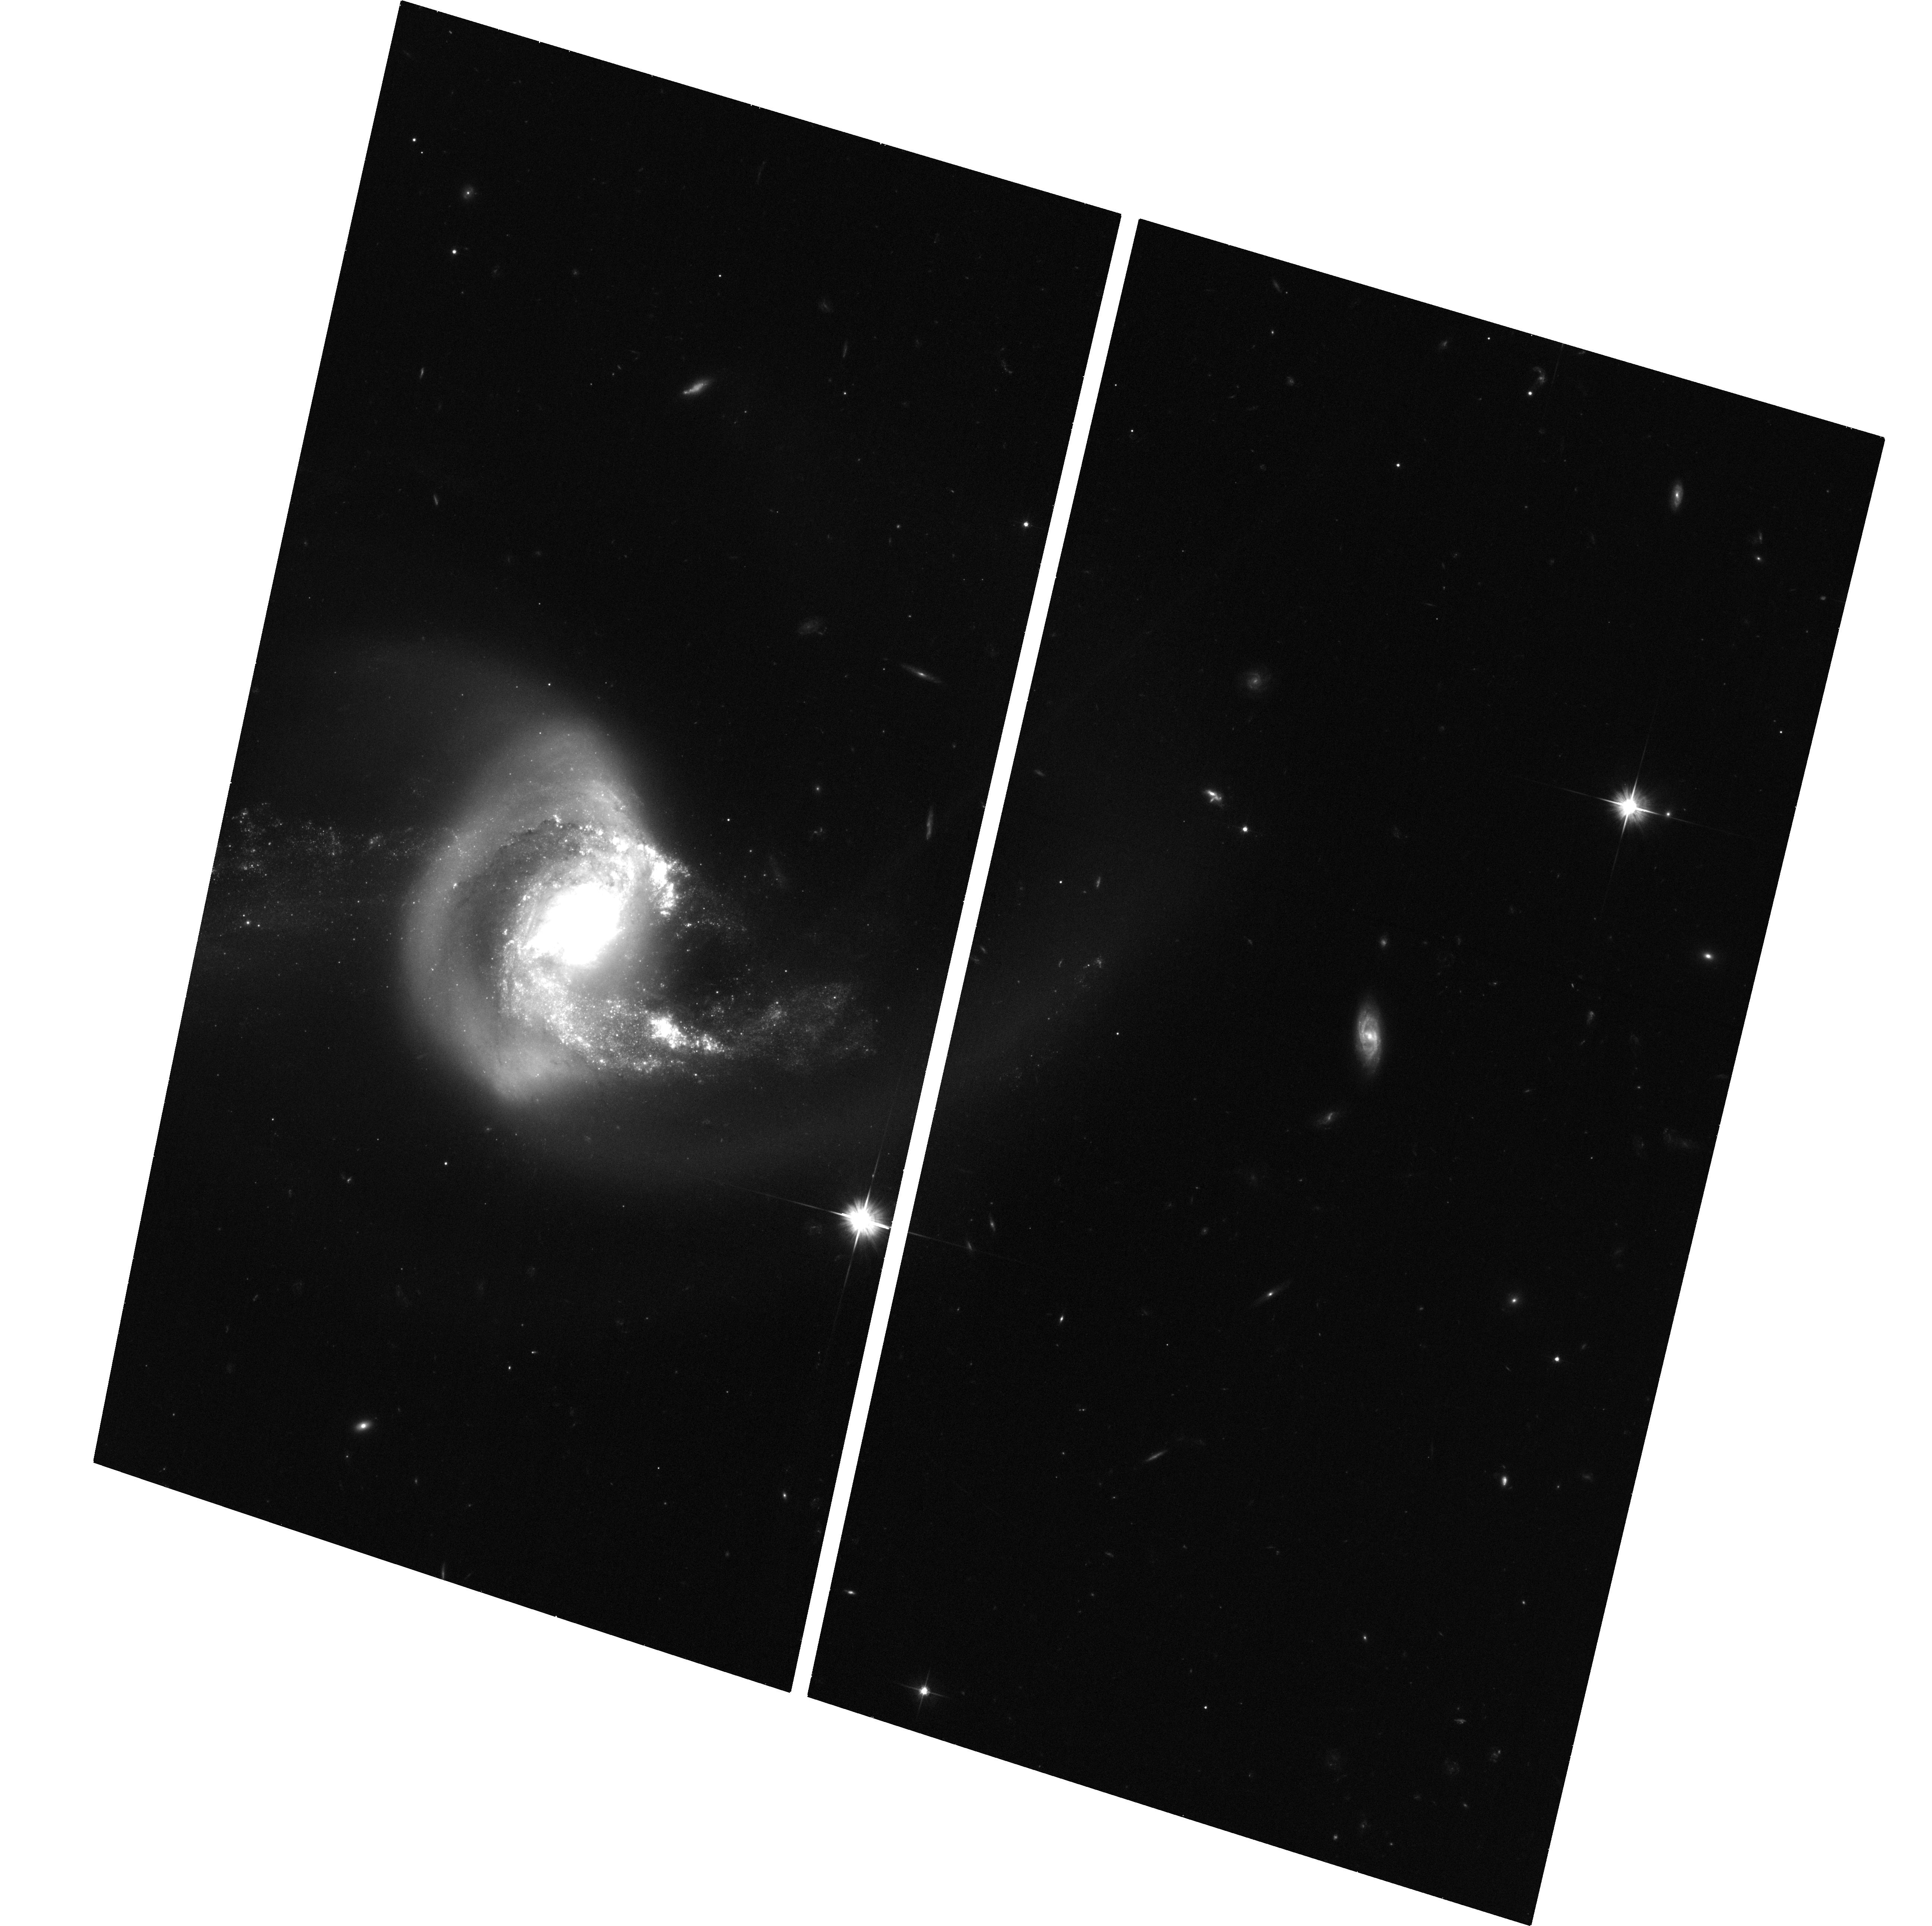
Target: SN2007FO. Instrument: ACS/WFC. Filter: F606W. Exposure: 23 min. Observation ID: hst_12170_01_acs_wfc_f606w_jbhq01

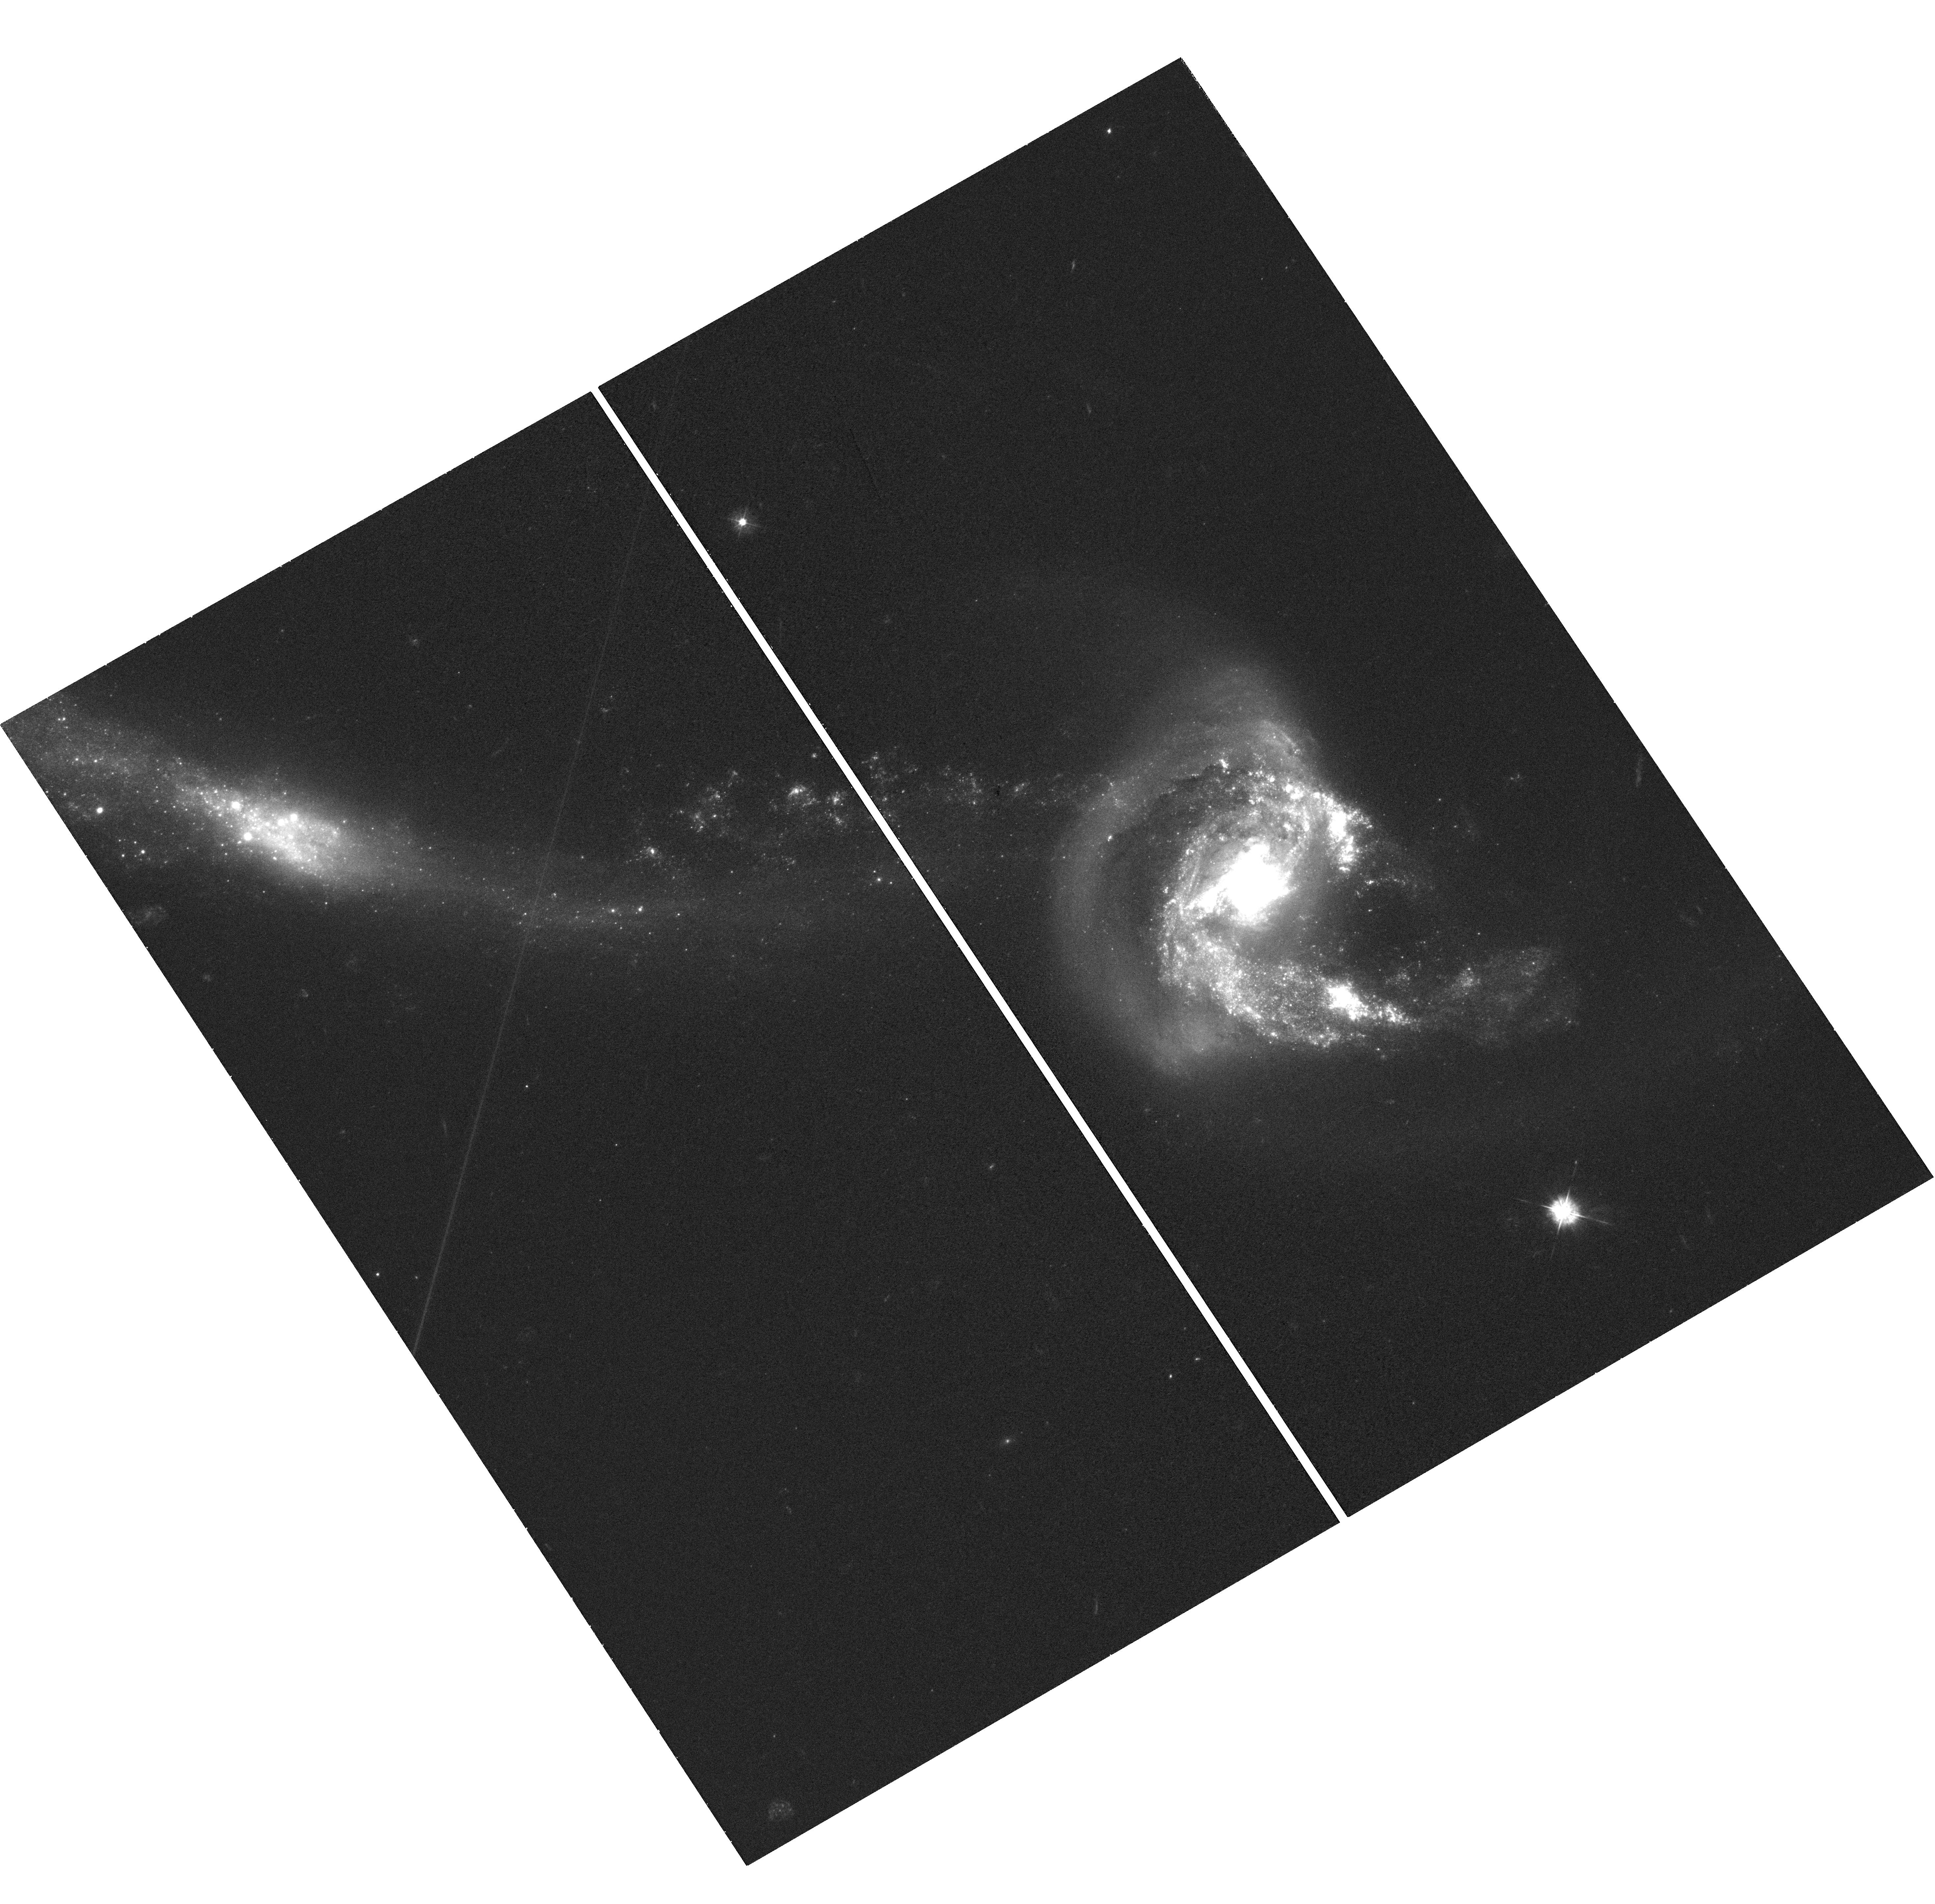
Target: SN2007FO. Instrument: WFC3/UVIS. Filter: F390W. Exposure: 25 min. Observation ID: hst_12170_02_wfc3_uvis_f390w_ibhq02

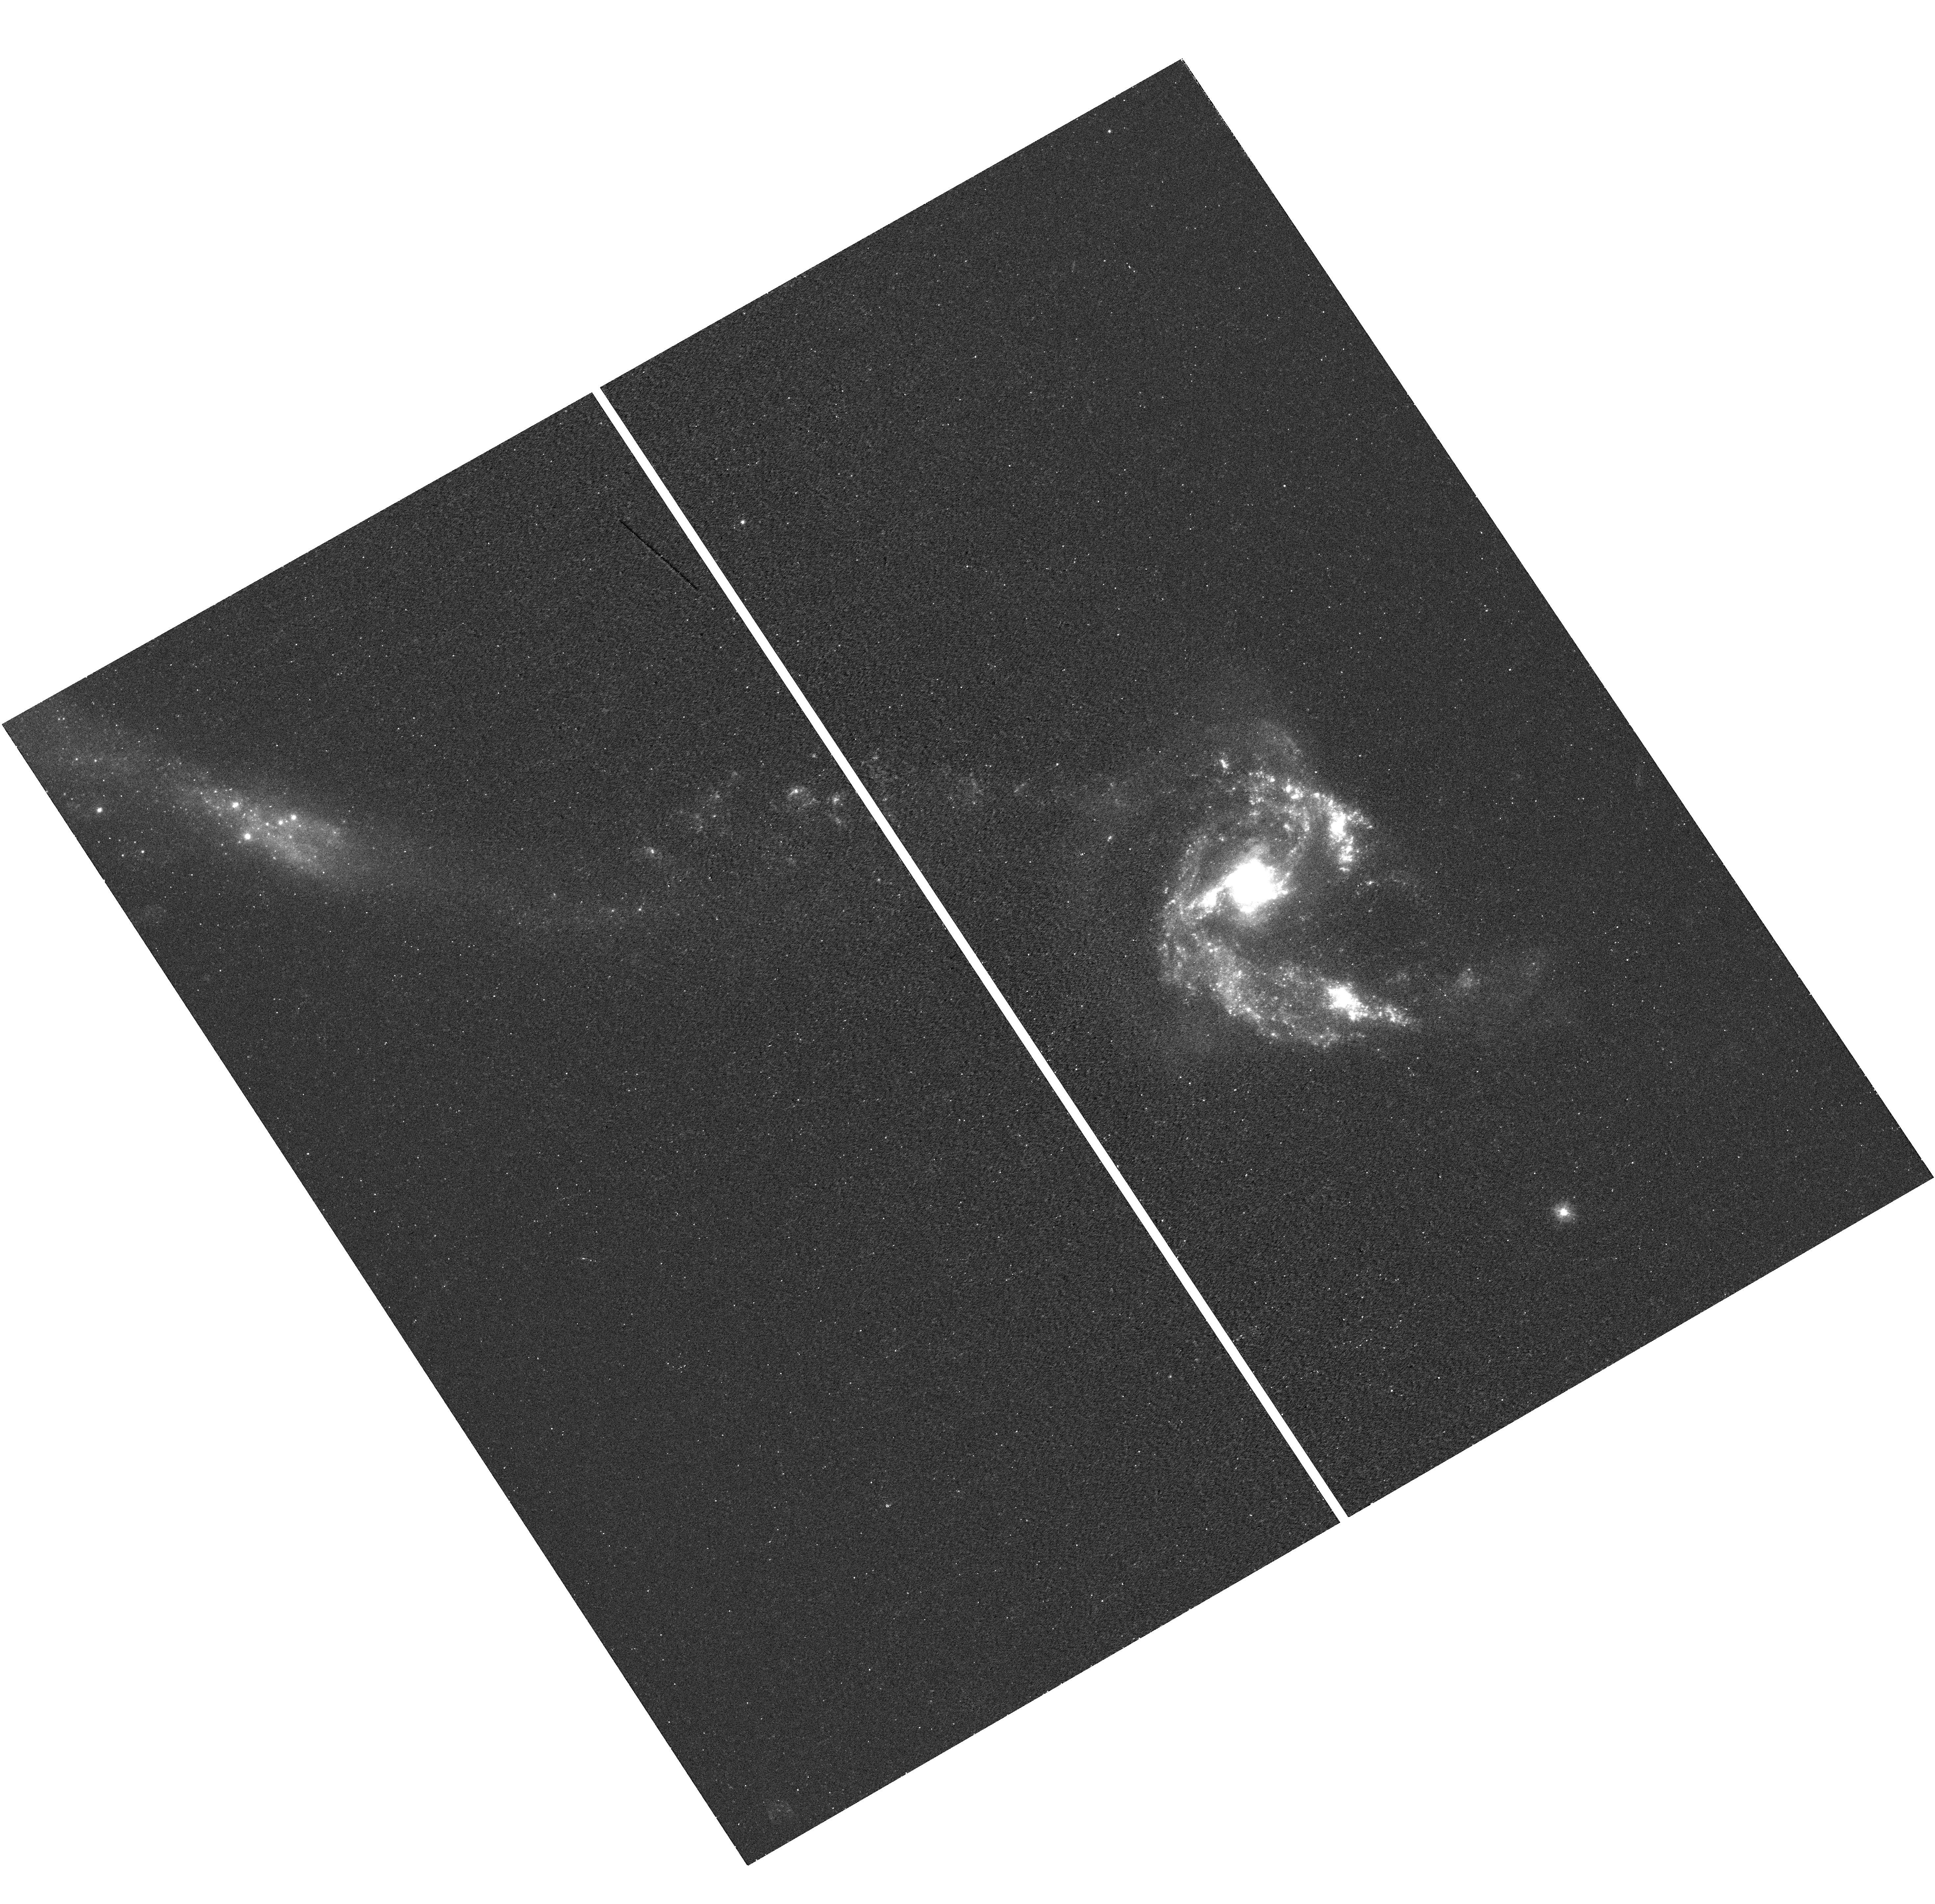
Target: SN2007FO. Instrument: WFC3/UVIS. Filter: F300X. Exposure: 13 min. Observation ID: hst_12170_02_wfc3_uvis_f300x_ibhq02

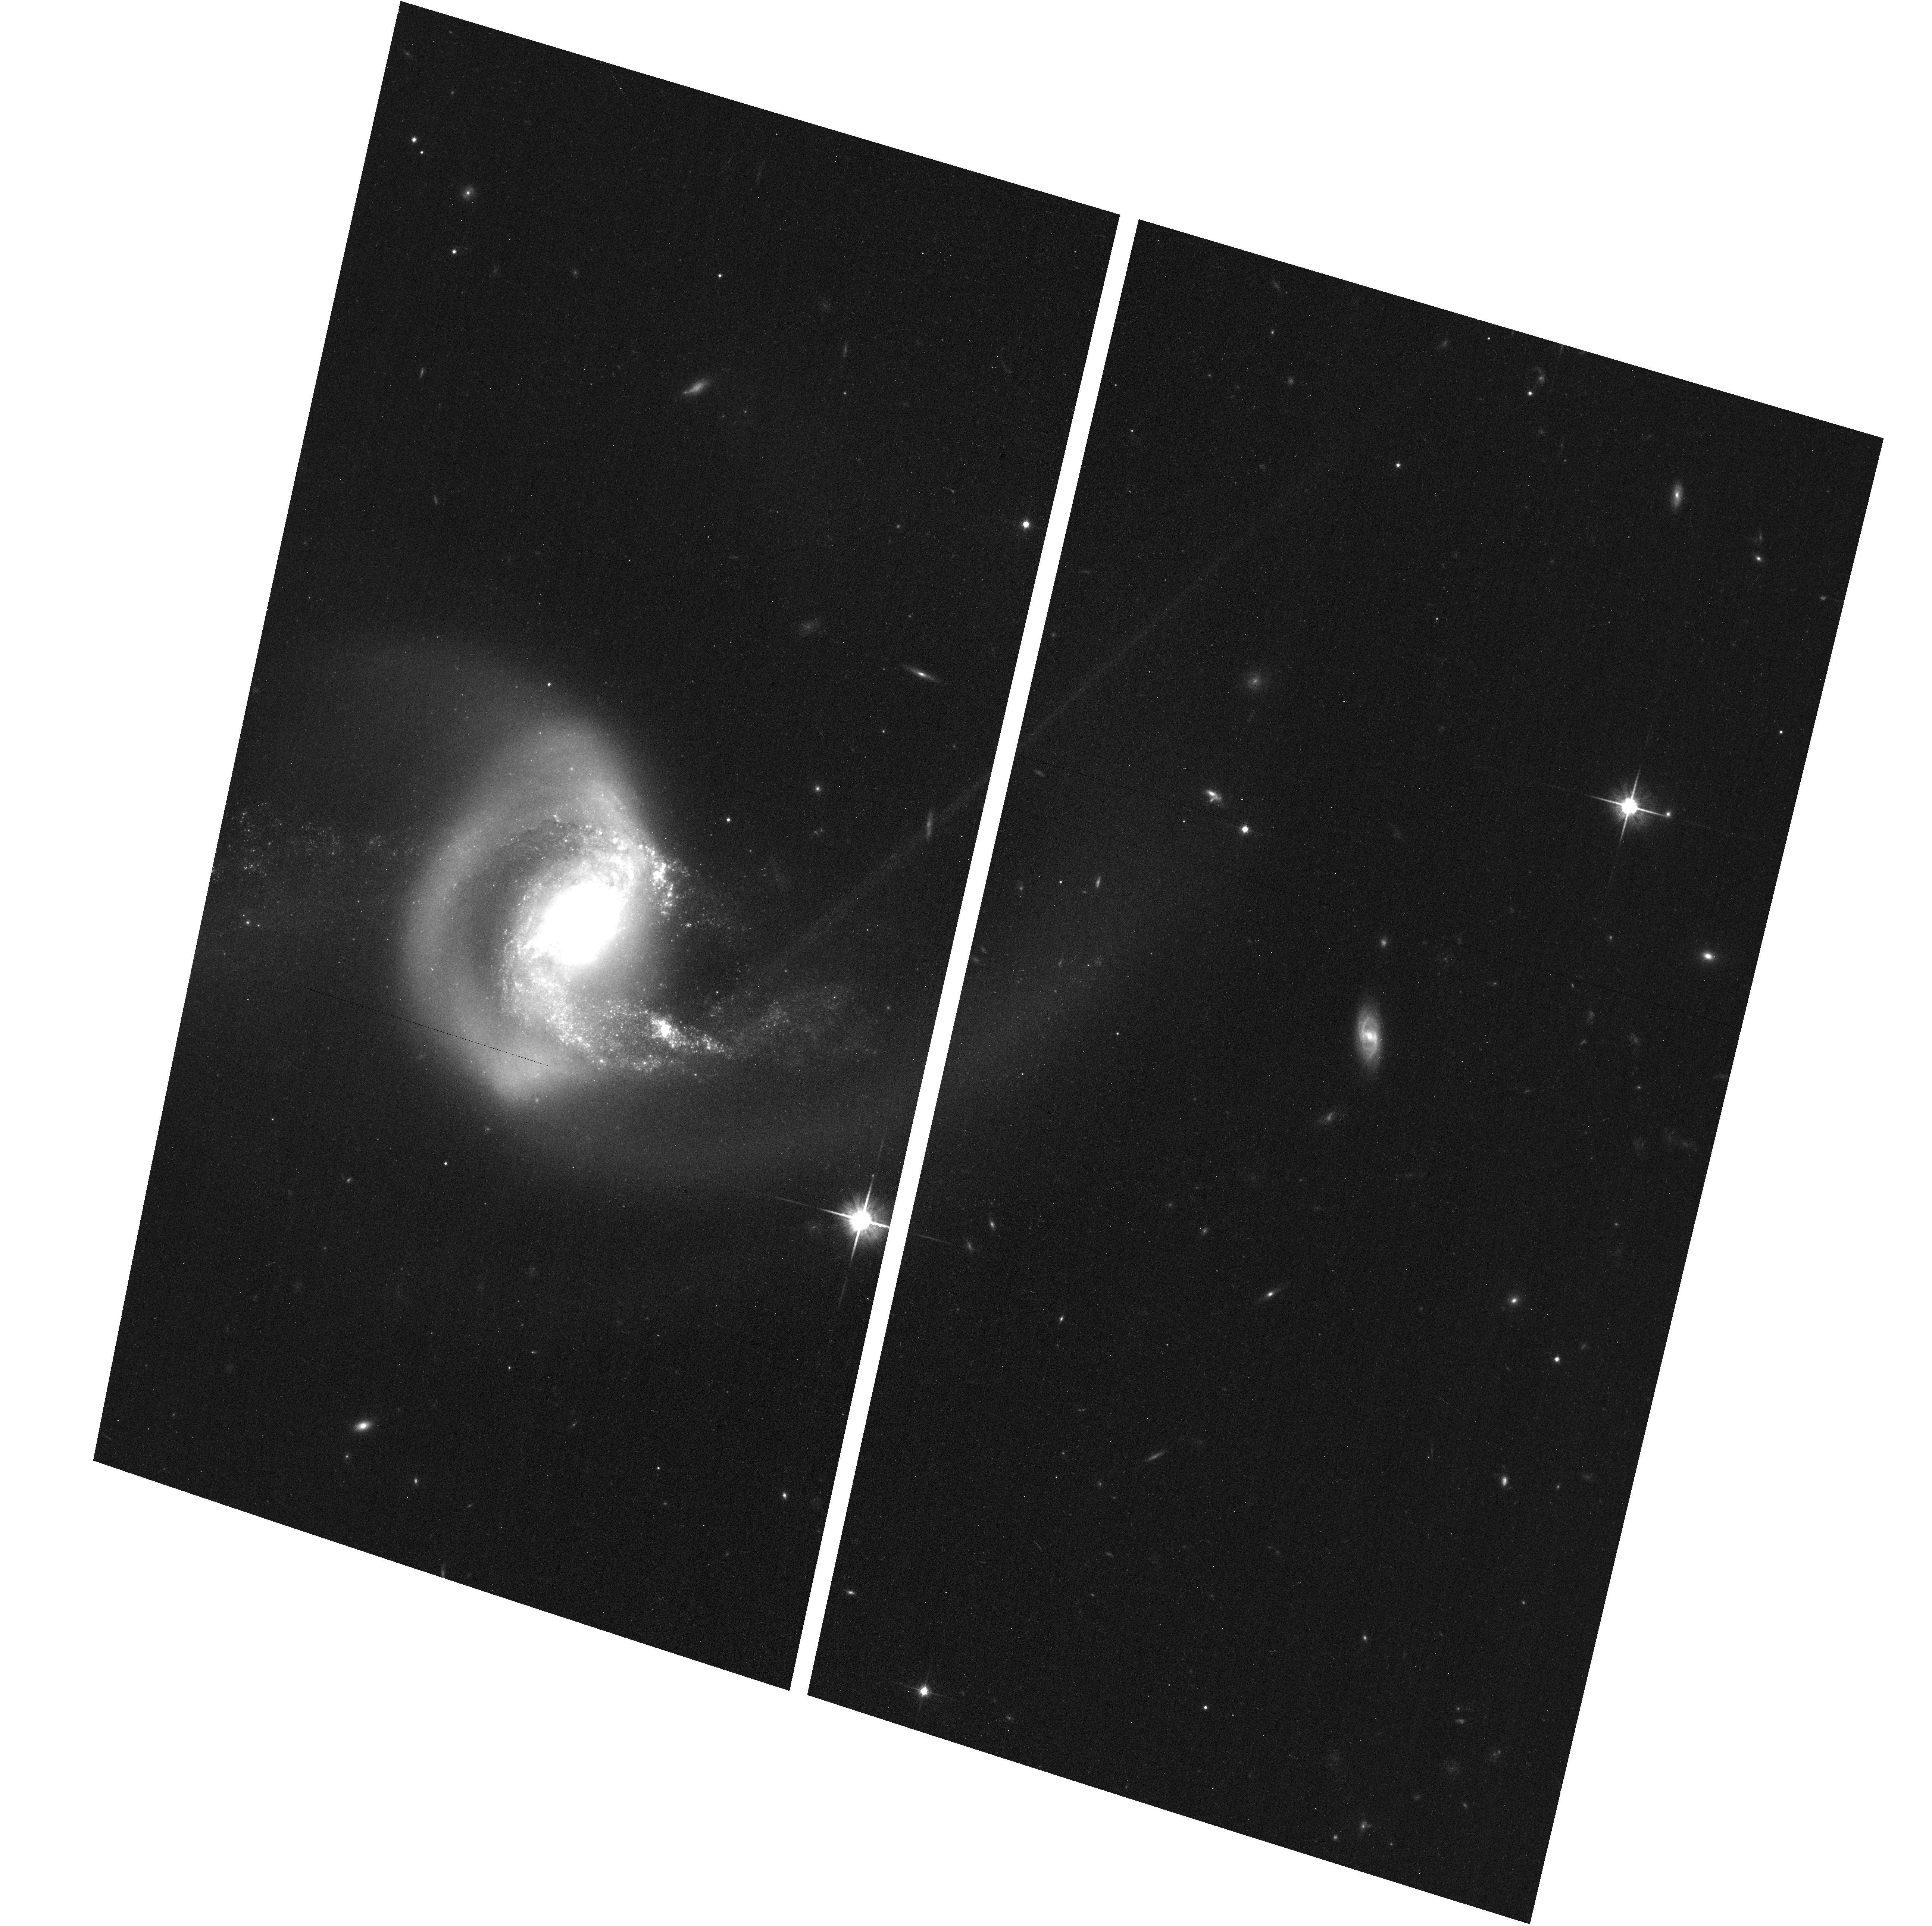
Target: SN2007FO. Instrument: ACS/WFC. Filter: F814W. Exposure: 7 min. Observation ID: hst_12170_01_acs_wfc_f814w_jbhq01

A direct UV search for the progenitor of the nearby type Ib SN 2007fo (PI: Gal-Yam, Avishay)

Understanding the explosive death of massive stars is a key open question in astrophysics. Direct observational information about the pre-explosion properties of supernova progenitors would provide explosion models with a set of initial conditions, and a crucial complement to supernova observations that constrain the explosive outcome. In recent years, identifying the progenitors of the most nearby supernovae in pre-explosion HST images has allowed significant progress in this field. However, this is limited mostly to H-rich type II supernova explosions of red supergiants. The improtant class of stripped (H-poor) type Ib and Ic supernovae, which are especially interesting due to their possible relation to long Gamma-Ray Bursts, remain obscure, with many attempts to discover progenitors yielding only upper limits. The hunt for these elusive progenitors is difficult probably due to a combination of factors: SN Ib/c are intrinsically rare, and their stripped progenitors (probably blue Wolf-Rayet stars) are difficult to detect in archival pre-explosion HST images, mostly obtained in red bands. The nearby type Ib SN 2007fo exploded in NGC 7714, a galaxy with archival imaging uniquely extending to the UV. We have used ground-based Gemini AO imaging of the supernova to localize it on the pre-explosion HST grid, and found that it resides in a complicated area where a single progenitor cannot be pinpointed (though candidates exist). Next, we propose to reimage this location and compare the post-explosion images to archival templates in order to robustly identify the progenitor. Using image-subtraction we will compare the two HST epochs, identify objects that decay or disappear, and thus locate the progenitor of this SN, a very exciting prospect. Failing to detect the progenitor would place strong limits on its luminosity, adding to the growing body of information on SN progenitors. A modest investment of 2 HST orbits has the potential to reveal the first W-R progenitor of a type Ib supernova.